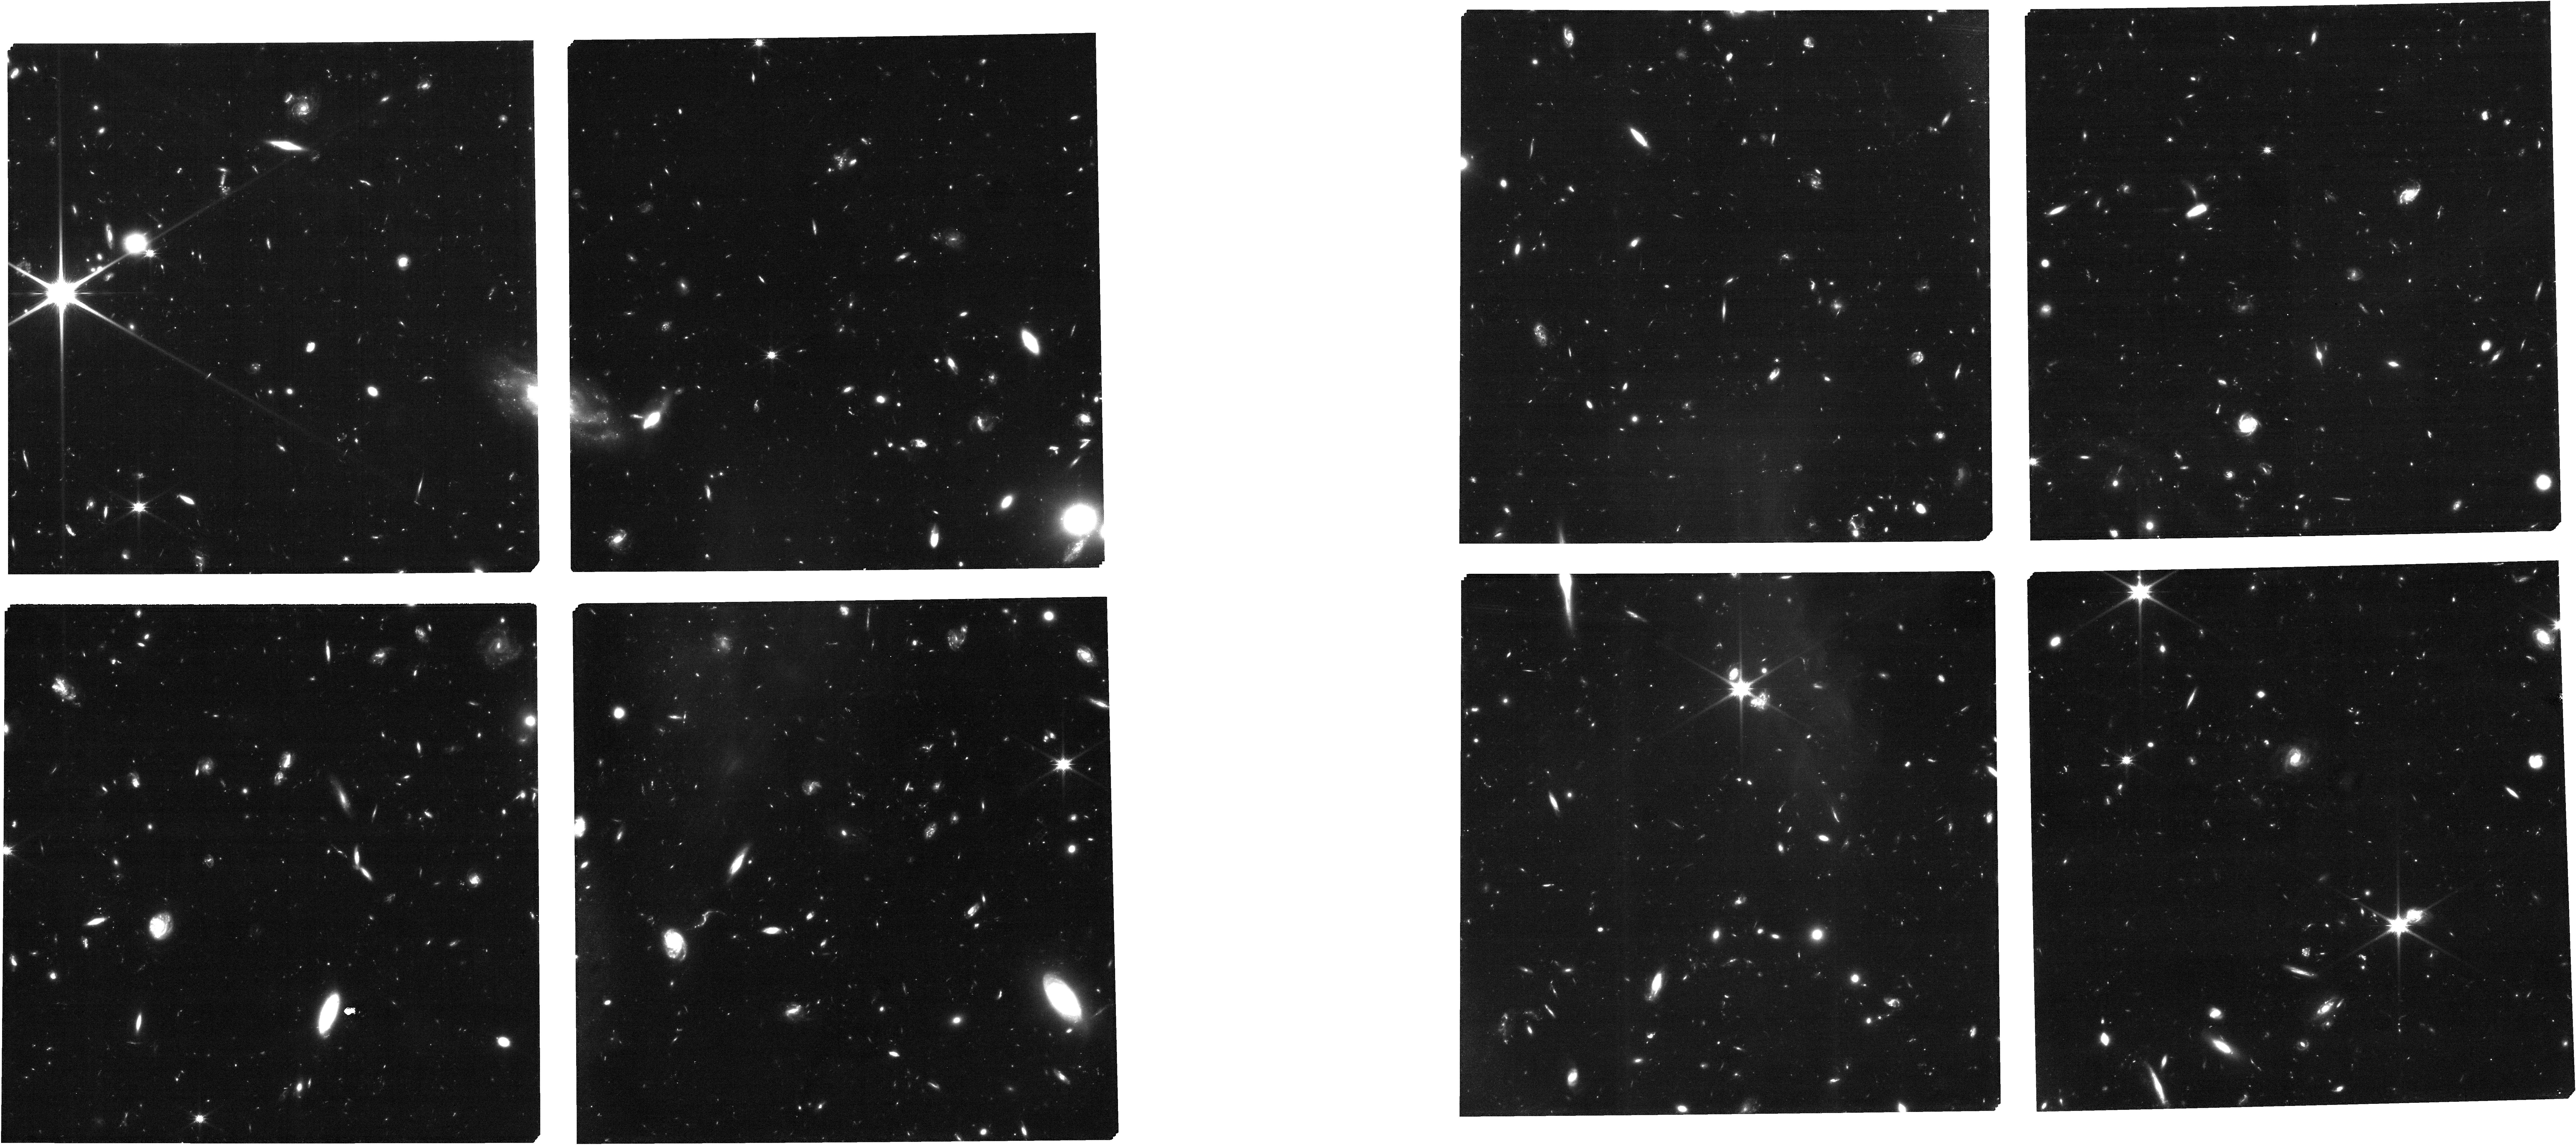
Target: A2744_NIRSpec_v21_obs10
Instrument: NIRCAM
Filter: F115W
Exposure: 1.7 h
Observation ID: jw03073-o010_t008_nircam_clear-f115w

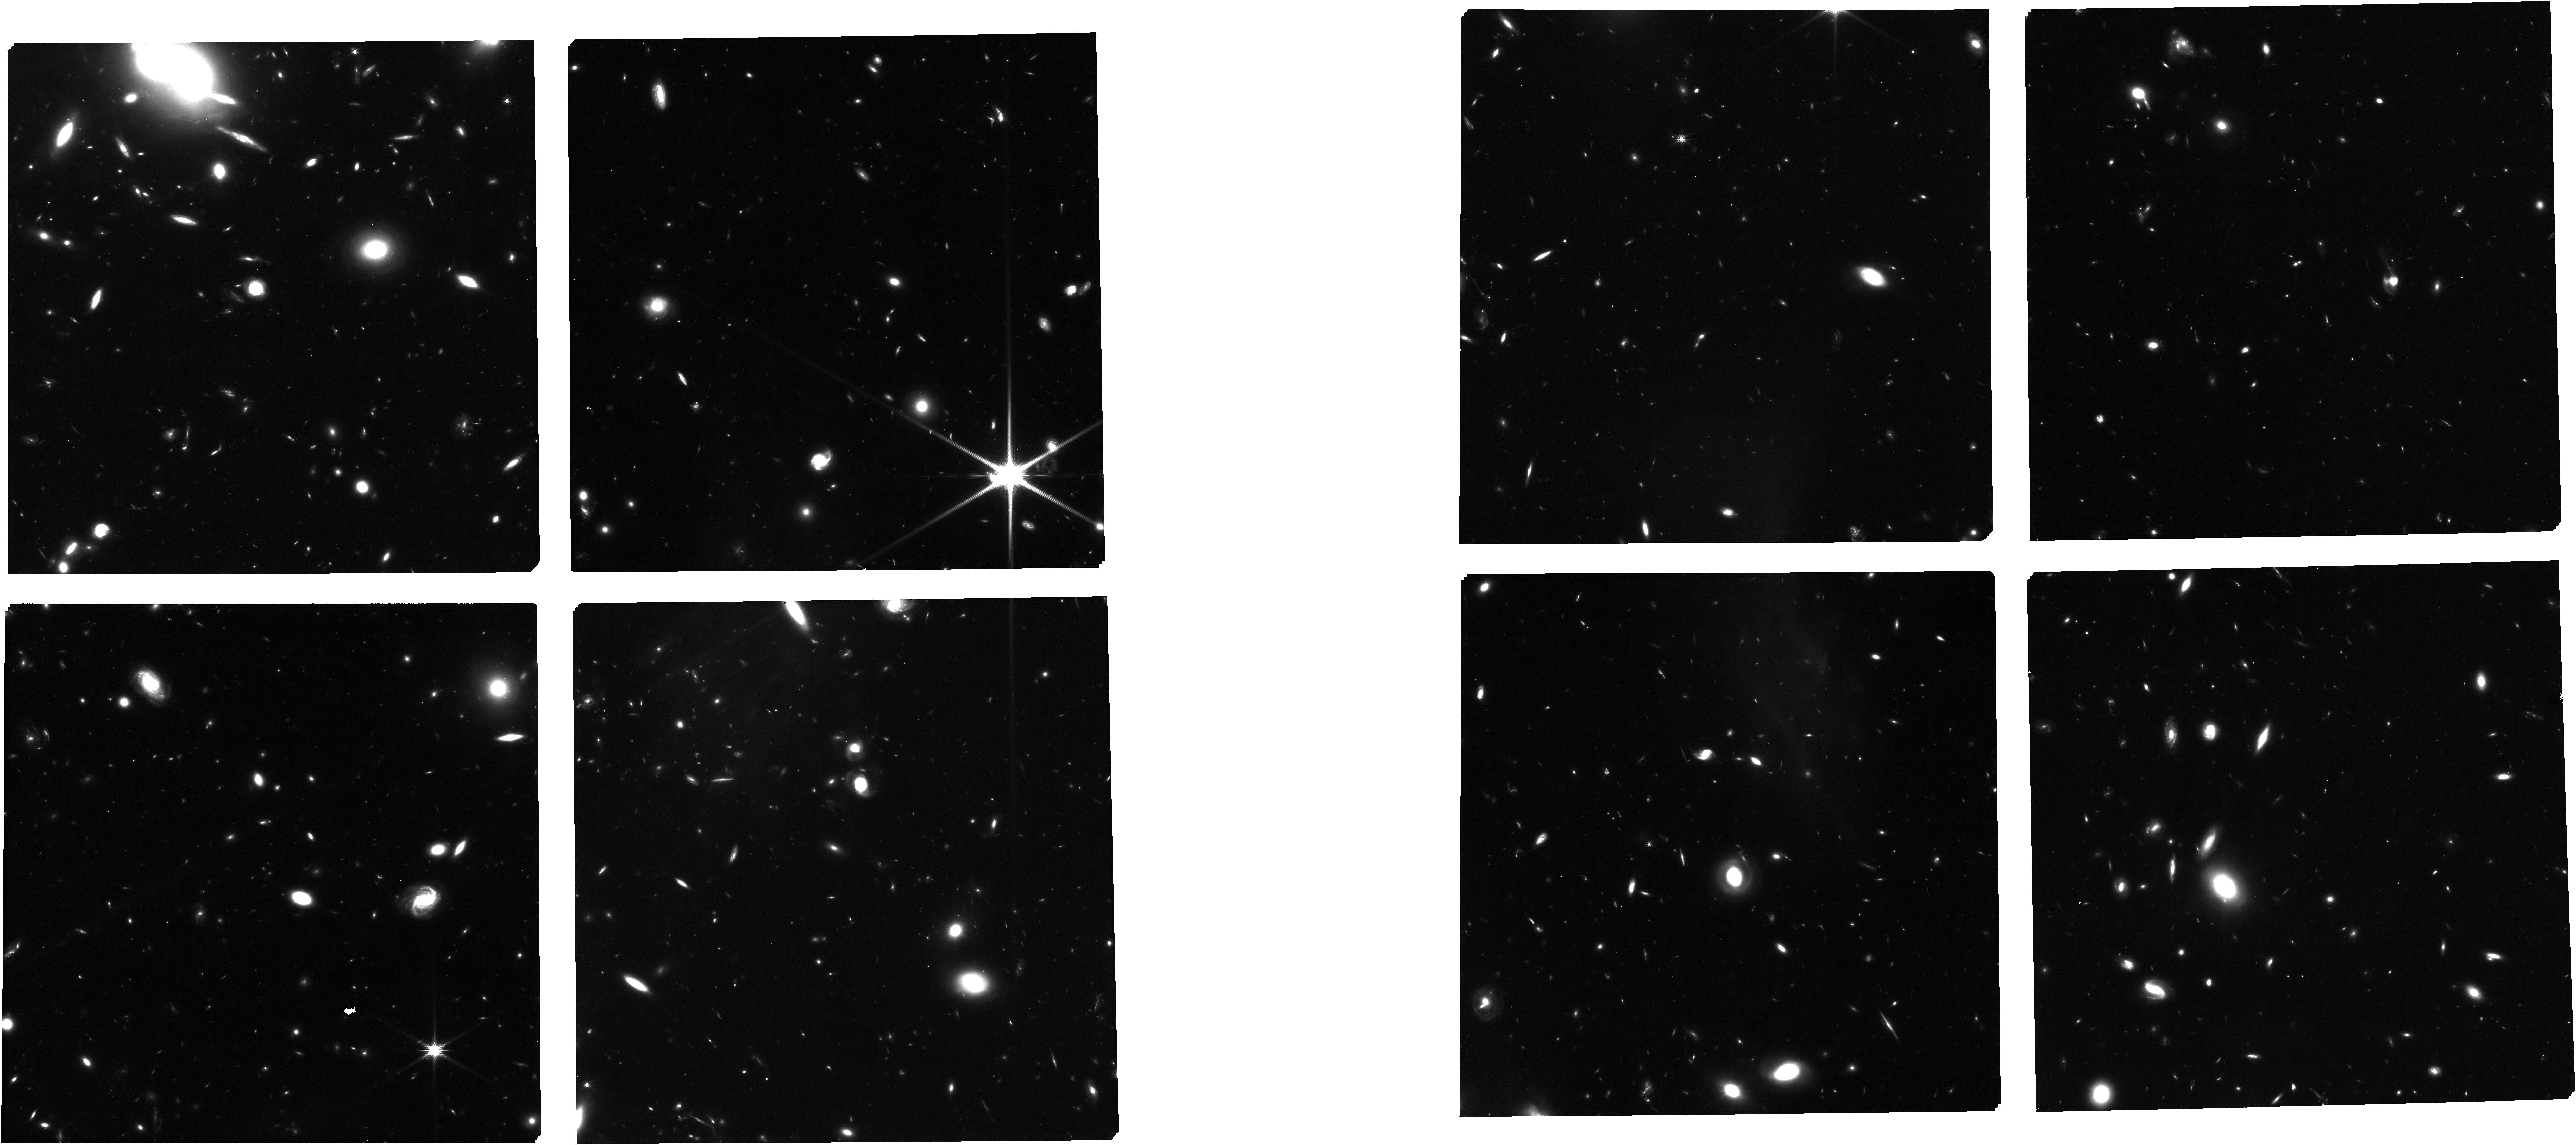
Target: A2744_NIRSpec_v4_MSA2_obs9
Instrument: NIRCAM
Filter: F150W
Exposure: 1.7 h
Observation ID: jw03073-o009_t016_nircam_clear-f150w

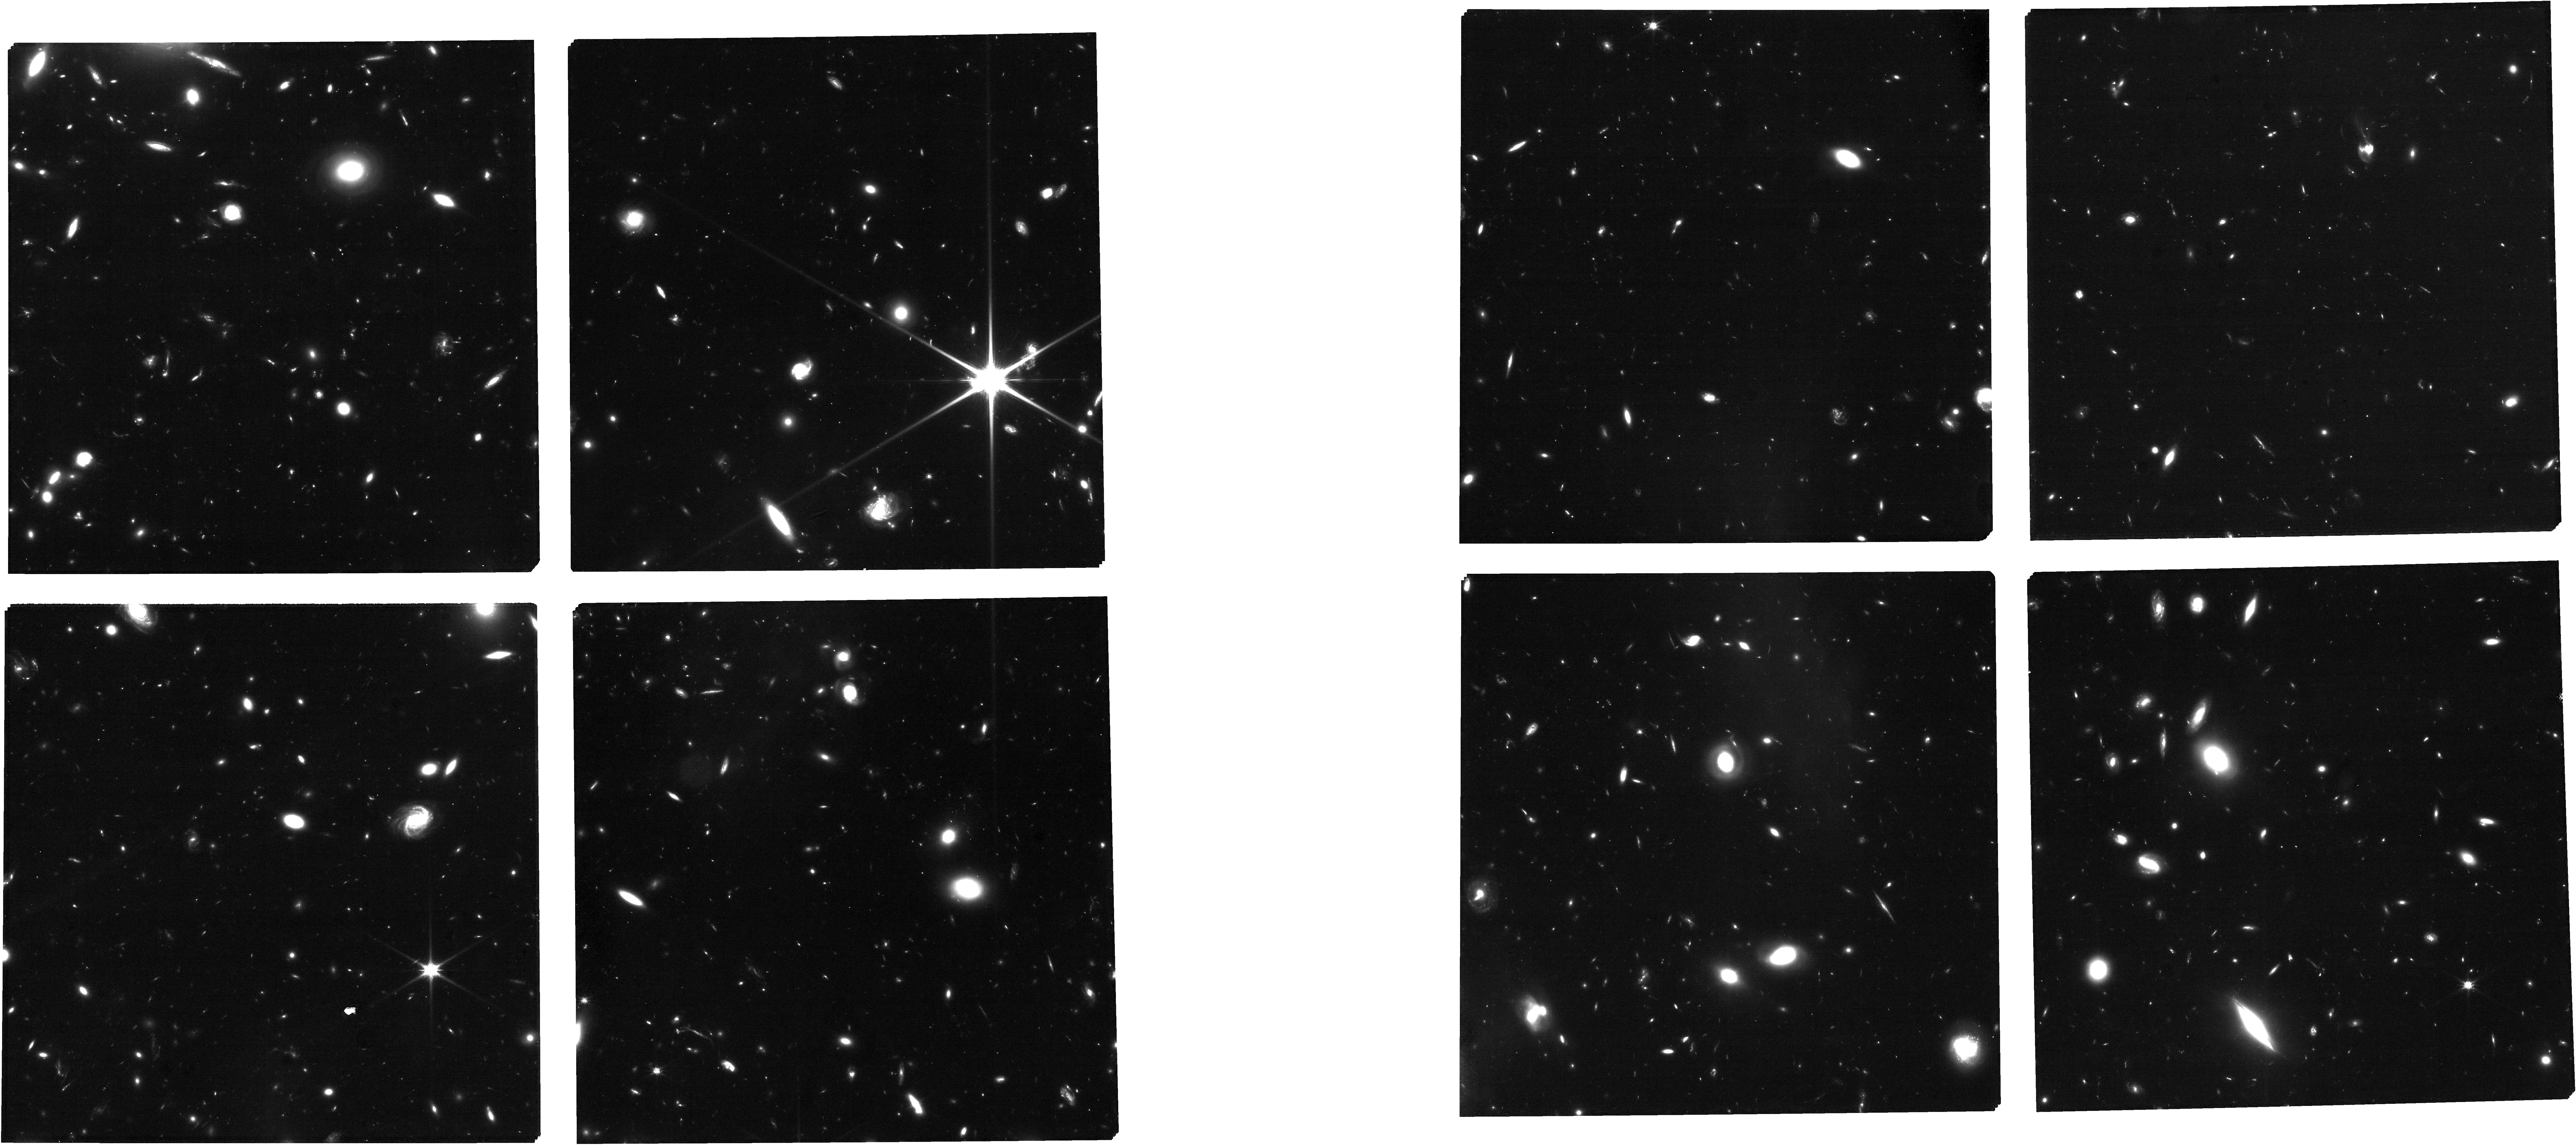
Target: A2744_NIRSpec_v4_MSA2_obs5
Instrument: NIRCAM
Filter: F115W
Exposure: 1.7 h
Observation ID: jw03073-o005_t014_nircam_clear-f115w

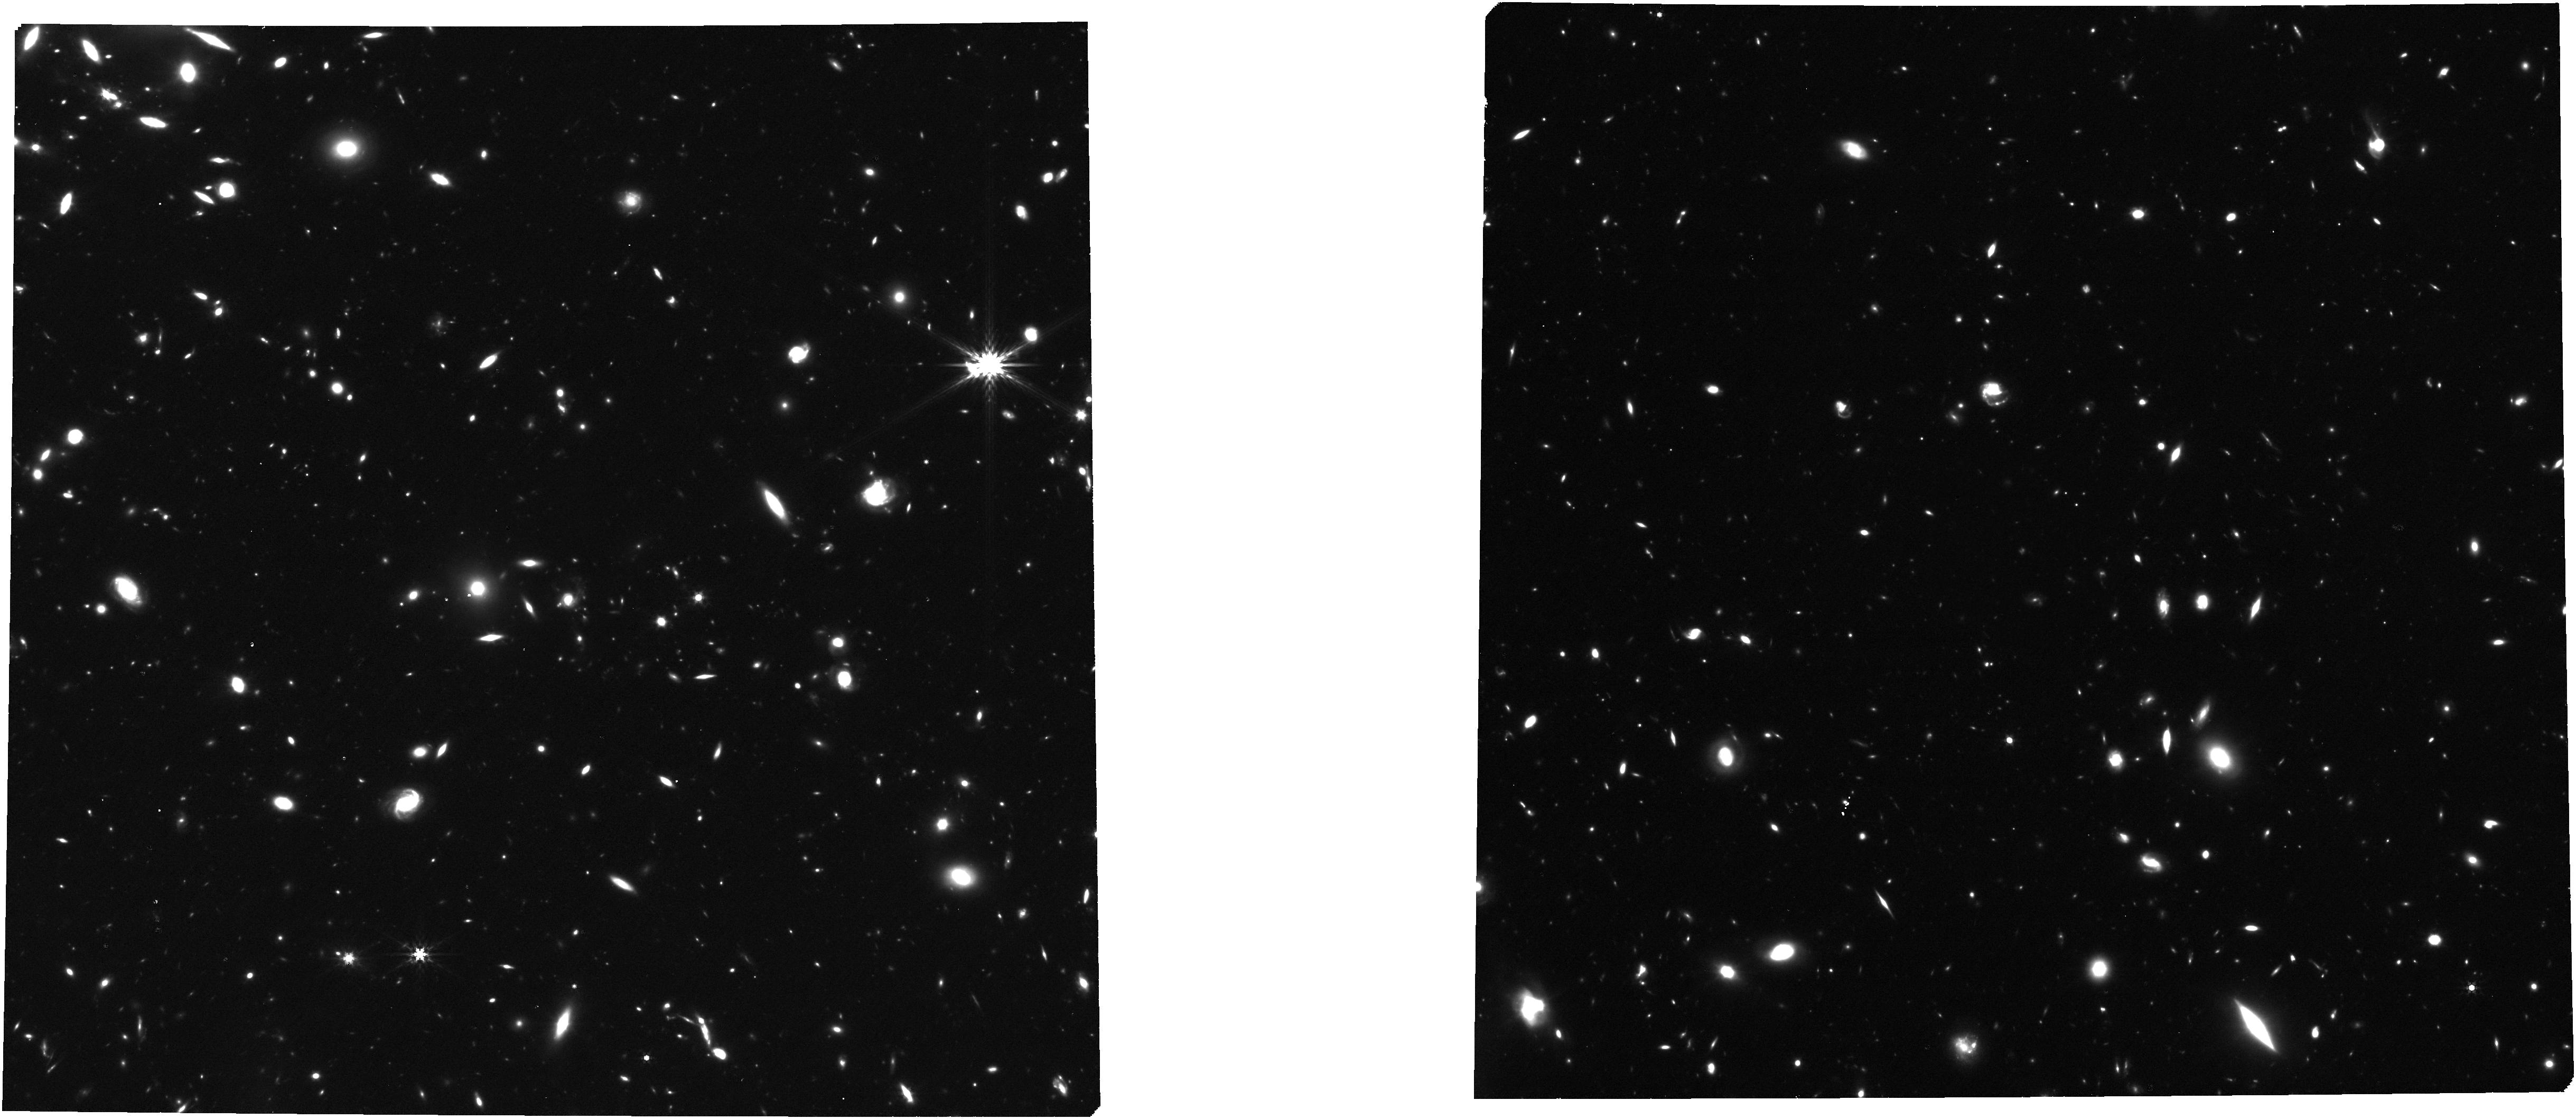
Target: A2744_NIRSpec_v4_MSA2_obs8
Instrument: NIRCAM
Filter: F444W
Exposure: 1.7 h
Observation ID: jw03073-o008_t015_nircam_clear-f444w

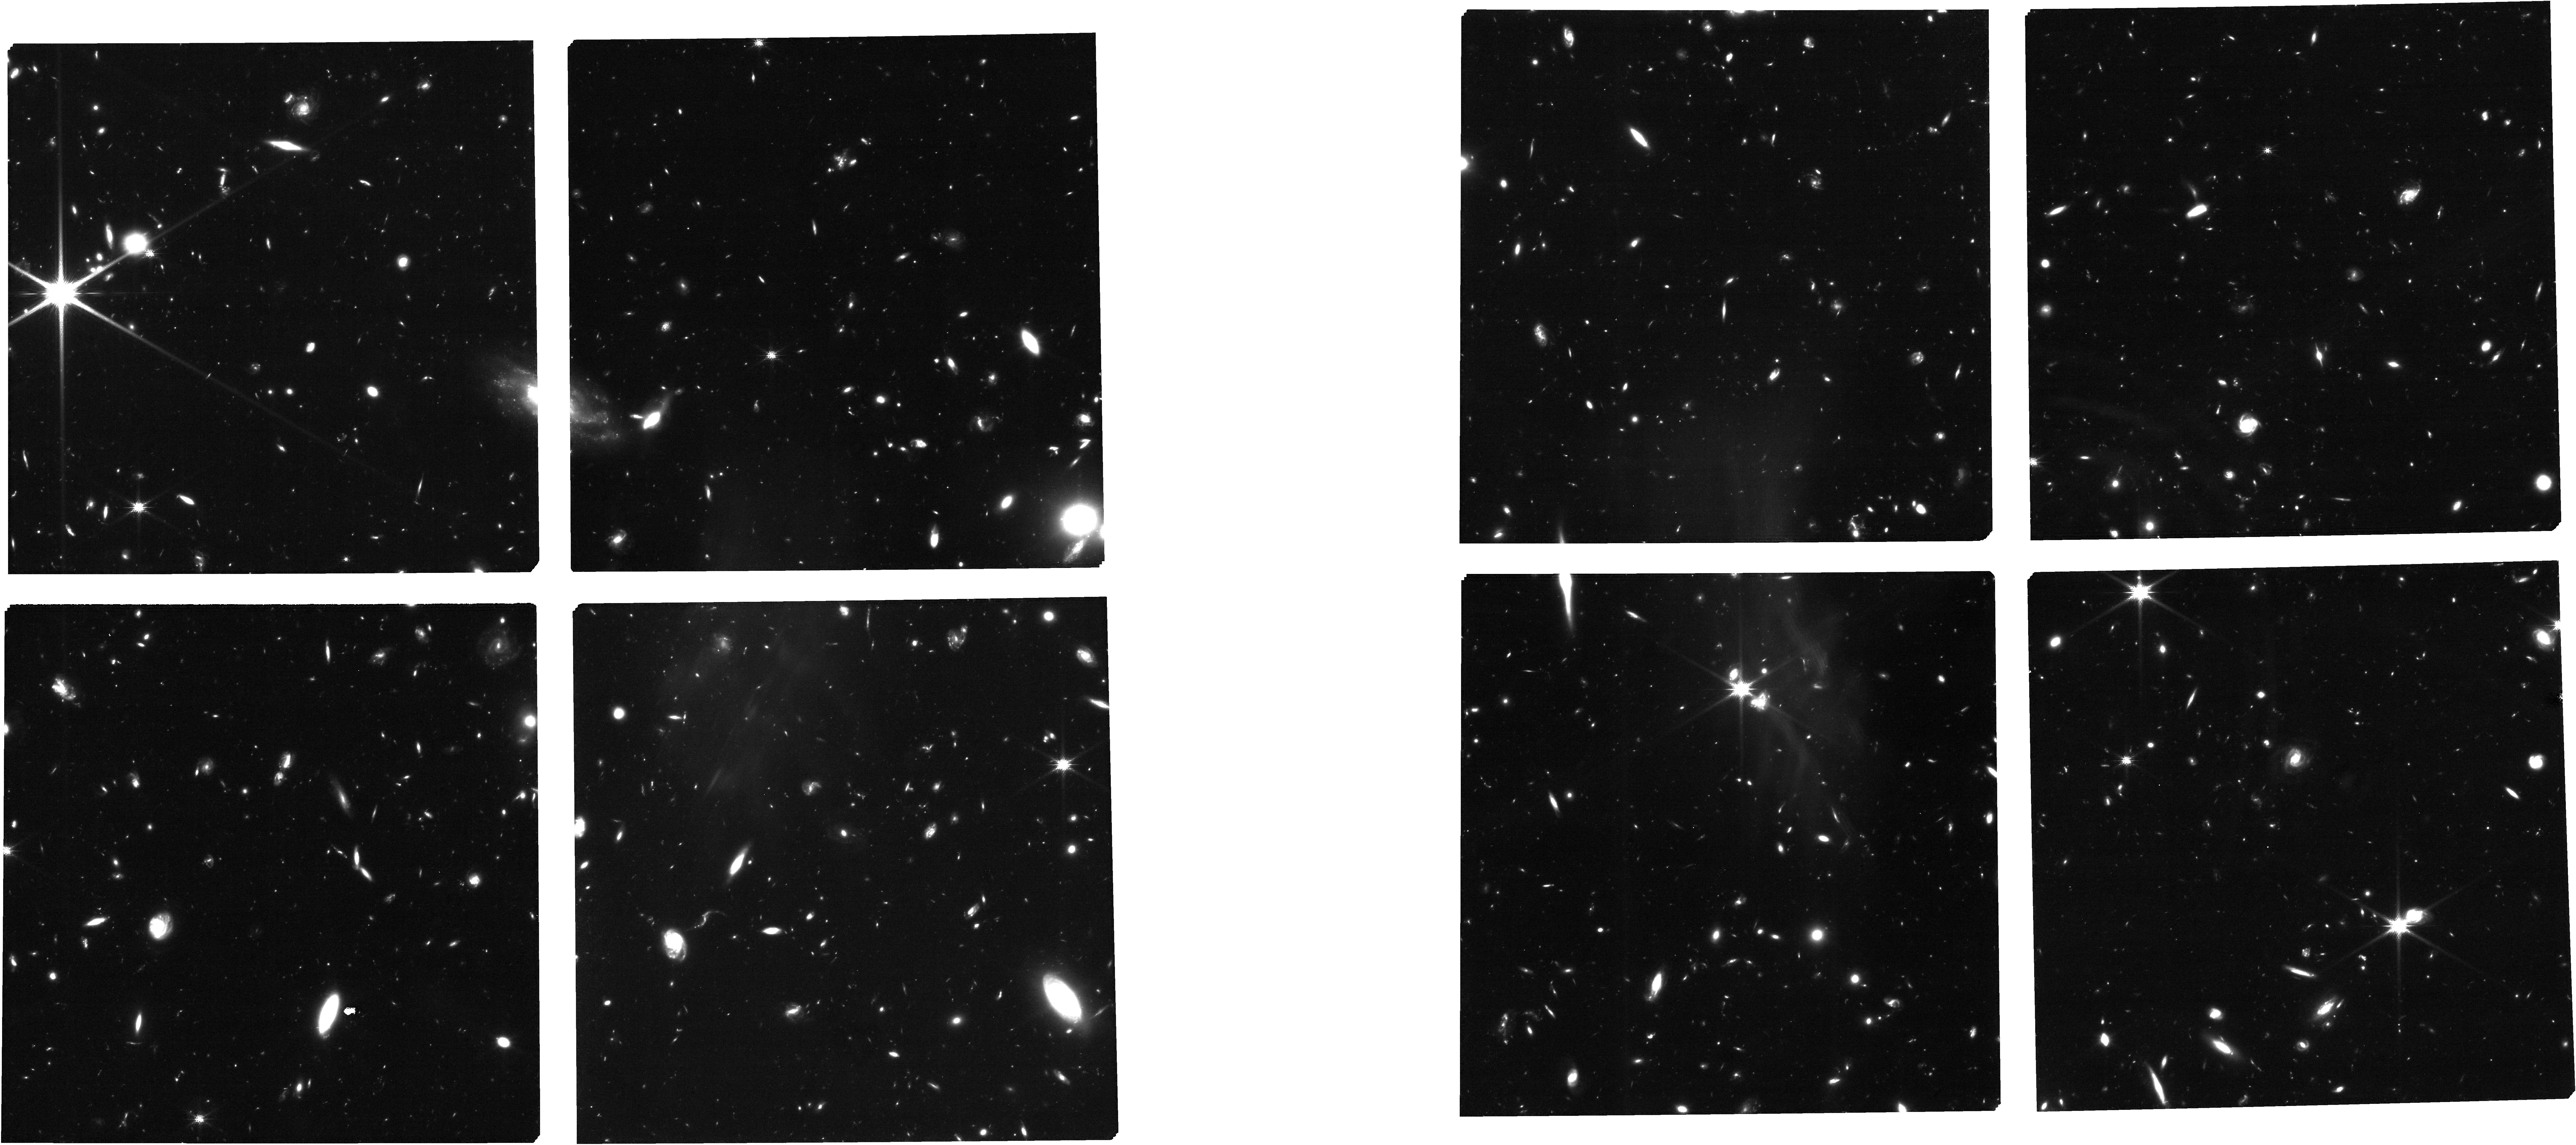
Target: A2744_NIRSpec_v21_obs11
Instrument: NIRCAM
Filter: F150W
Exposure: 1.7 h
Observation ID: jw03073-o011_t009_nircam_clear-f150w

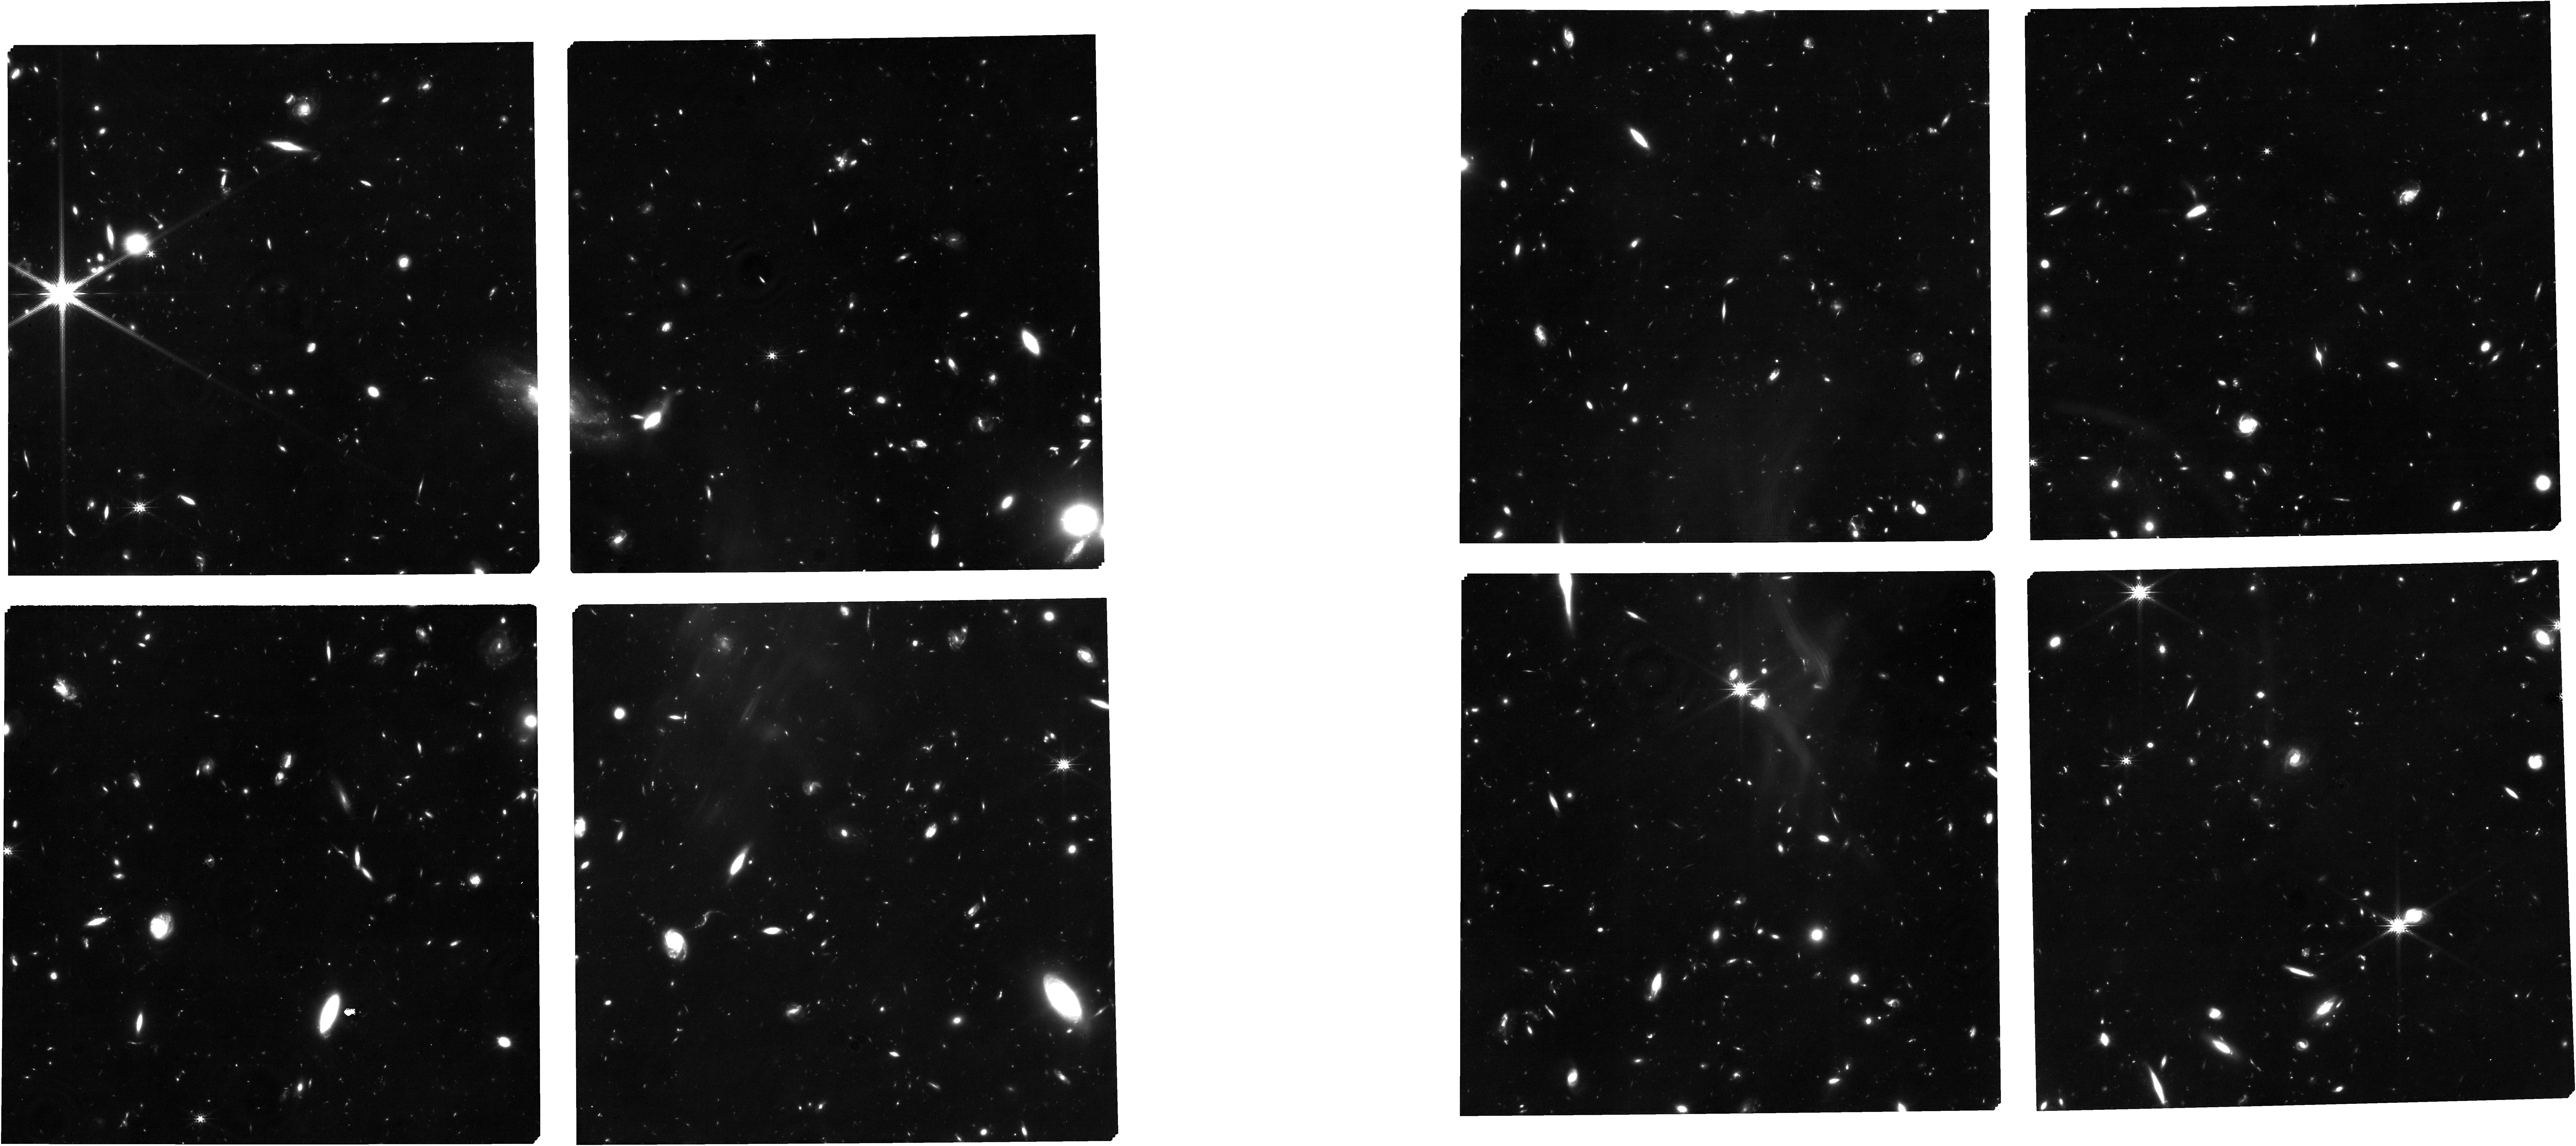
Target: A2744_NIRSpec_v21_obs12
Instrument: NIRCAM
Filter: F200W
Exposure: 1.7 h
Observation ID: jw03073-o012_t010_nircam_clear-f200w

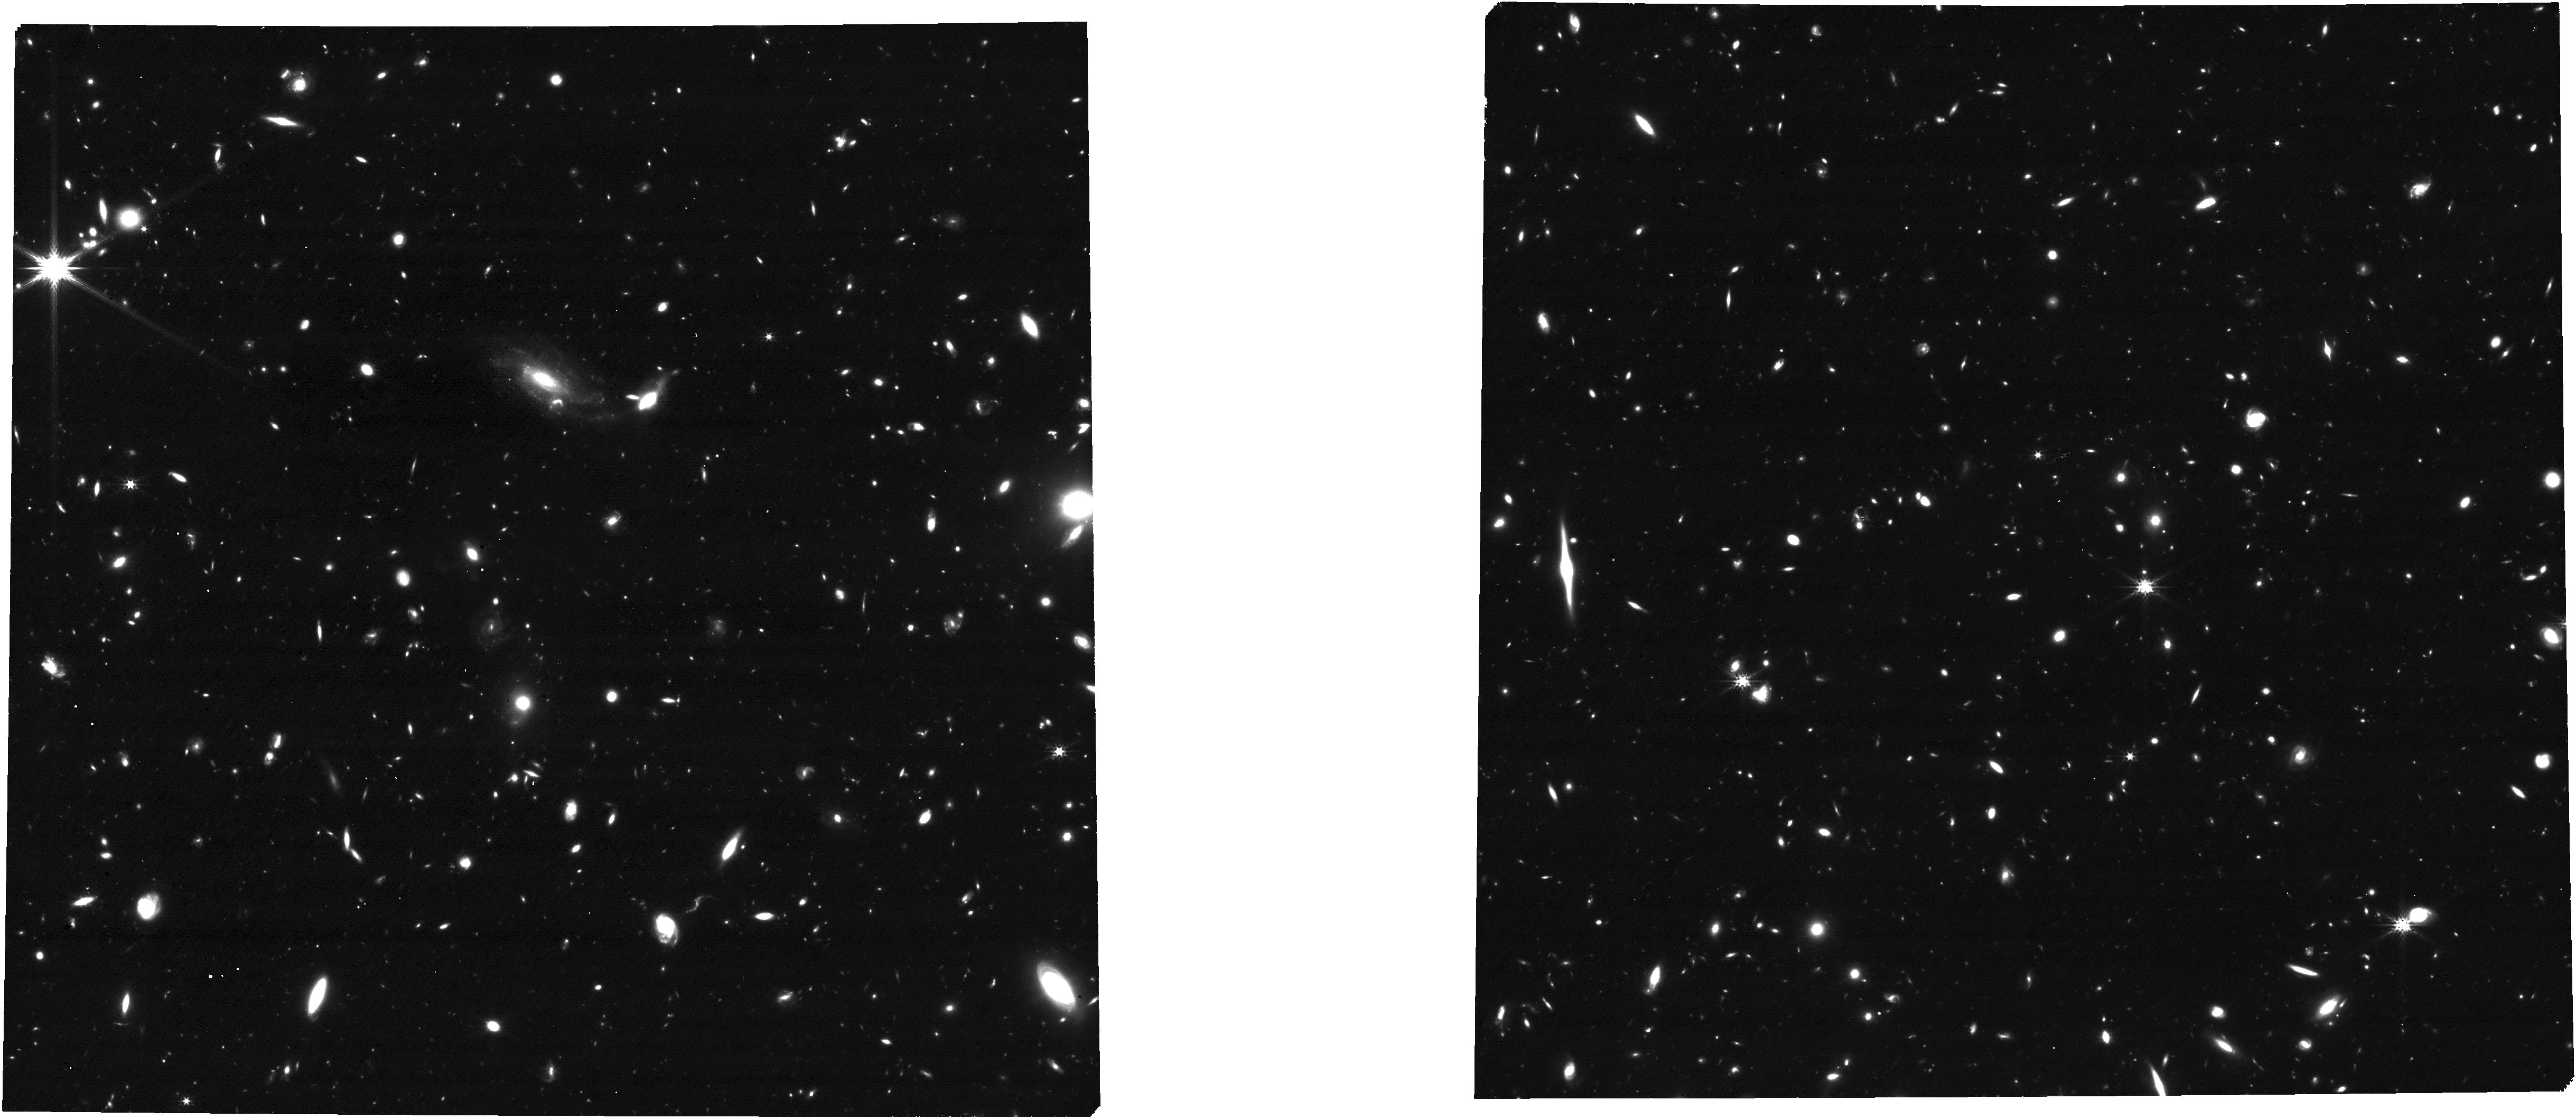
Target: A2744_NIRSpec_v21_obs10
Instrument: NIRCAM
Filter: F277W
Exposure: 1.7 h
Observation ID: jw03073-o010_t008_nircam_clear-f277w

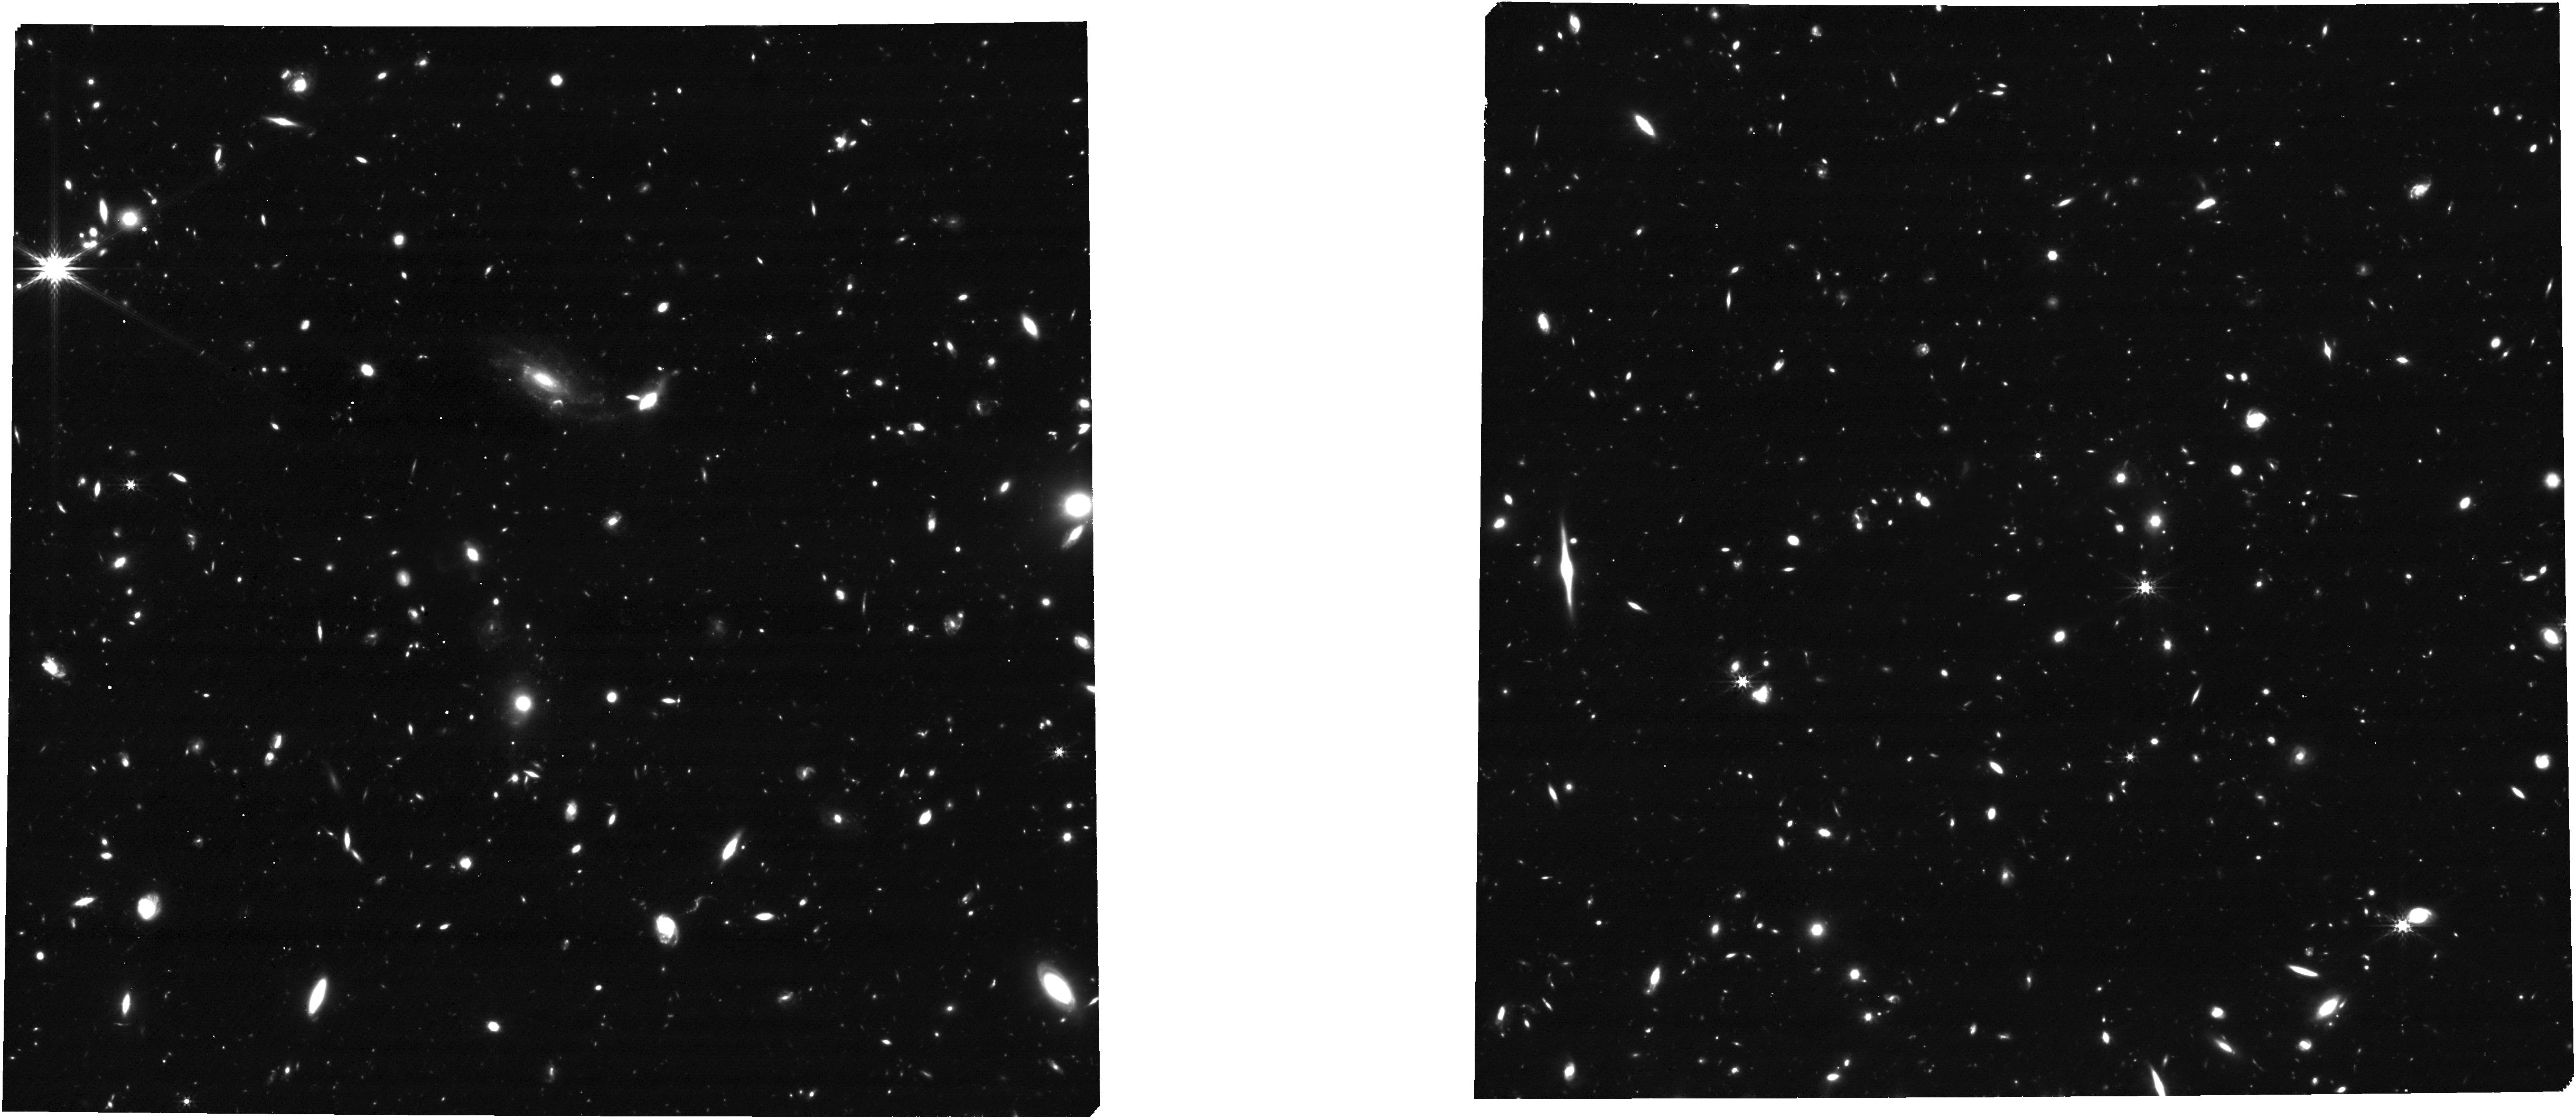
Target: A2744_NIRSpec_v21_obs11
Instrument: NIRCAM
Filter: F356W
Exposure: 1.7 h
Observation ID: jw03073-o011_t009_nircam_clear-f356w

Spectroscopic confirmation of an unexpected population of bright galaxies at cosmic dawn (PI: Castellano, Marco)

The discovery of a large number of bright galaxies at z>10 in the first JWST NIRCam fields is questioning our understanding of galaxy evolution at cosmic dawn. The surprisingly high number density compared to theoretical models may imply that the evolution of early star formation is decoupled from the evolution of dark matter halos. Spectroscopic validation of the photometric selections and an assessment of the role of cosmic variance on early UV LF estimates are needed to confirm these findings. The present proposal will clarify these issues by targeting the field behind the cluster Abell-2744 where the most remarkable examples of this unexpected population have been reported. We will observe with NIRSPec PRISM six robust candidates at z~9-12. The sample includes GHZ1/GLASS-z10 at z~10-11 and GHZ2/GLASS-z12 at z~12-12.5, that stand out for their brightness and robustness assessed by several independent investigations, and four robust candidates that possibly form an overdensity at z~10 together with GHZ1/GLASS-z11. The proposed observations will secure the redshift and SFR of the targets with SNR>5-10 measurements of both their Lyman break and [OII]3727 line, while obtaining deep limits on Ly-alpha and on UV emission lines. JWST spectra will confirm this new population, assess the presence of an overdensity at z~10 and of early ionized bubbles in the field and detect whether the objects host an AGN or extreme stellar populations. Coordinated six-band NIRCam parallel observations on two flanking fields will extend the selection of z>9 galaxies in the region and the mapping of the potential overdensity at z~10.